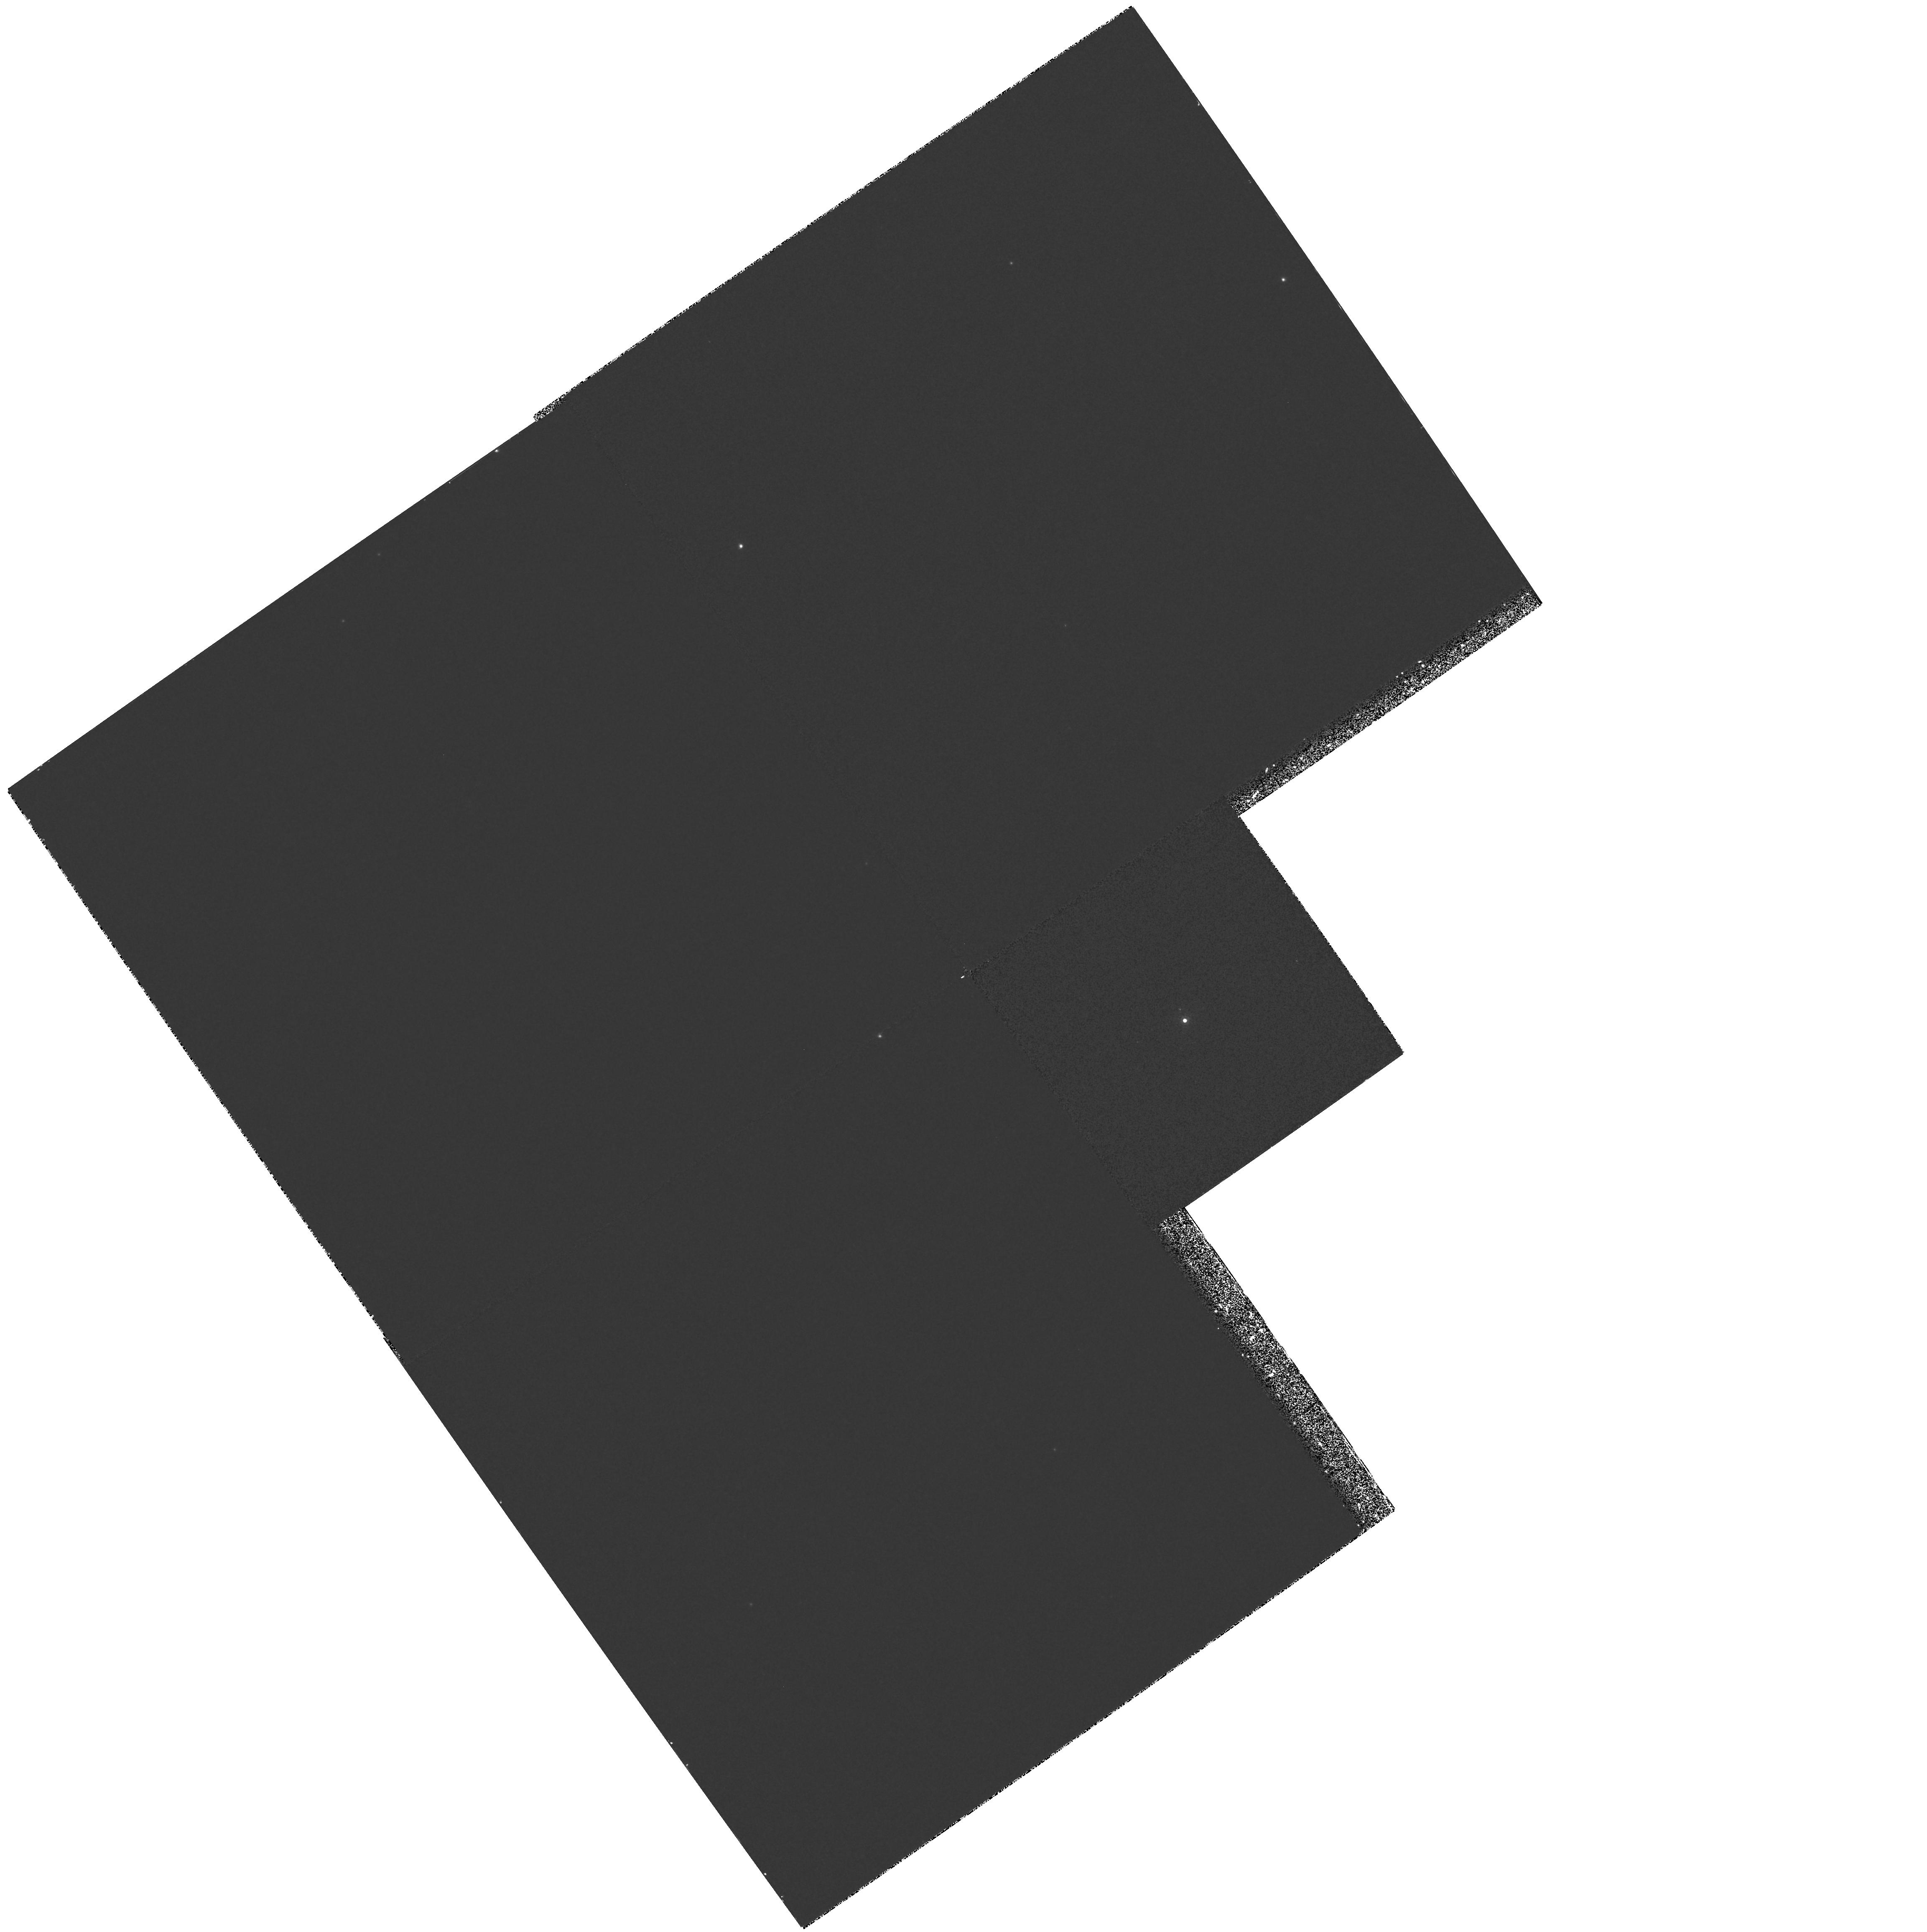
Target: RHY281
Instrument: WFPC2/PC
Filter: F1042M
Exposure: 27 min
Observation ID: hst_6137_05_wfpc2_pc_f1042m_u2rg05

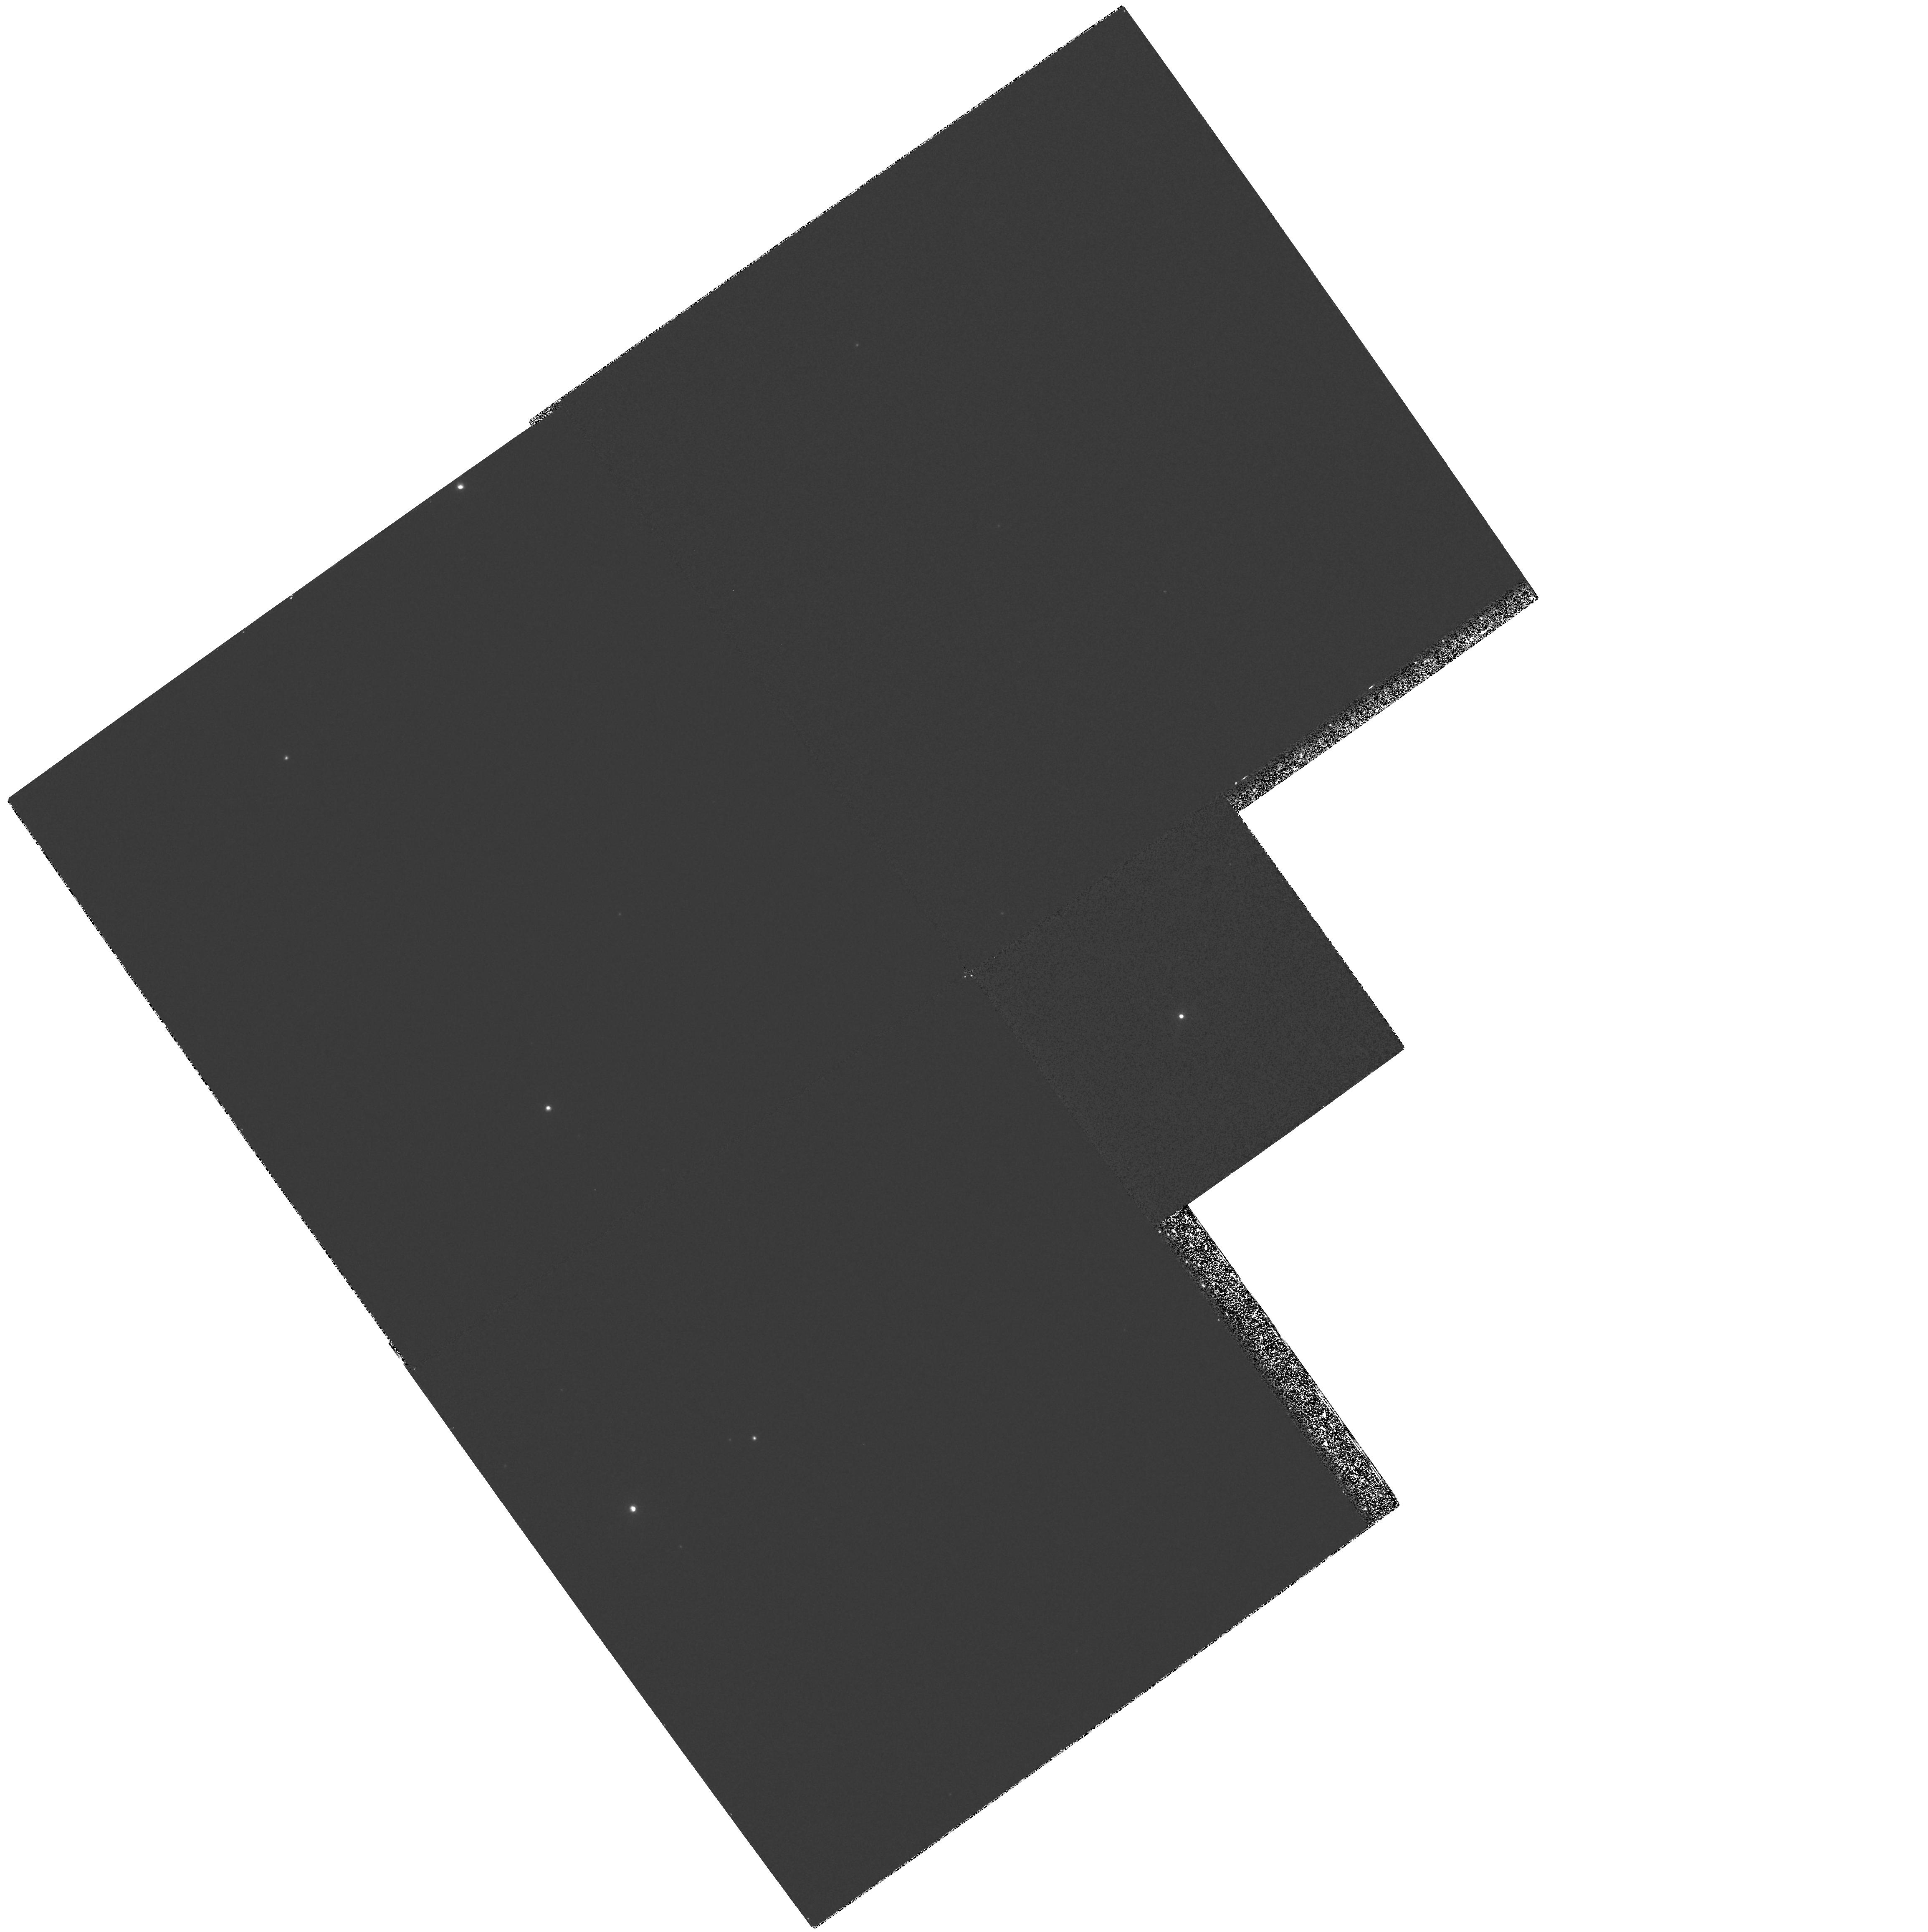
Target: RHY386
Instrument: WFPC2/PC
Filter: F1042M
Exposure: 27 min
Observation ID: hst_6137_06_wfpc2_pc_f1042m_u2rg06

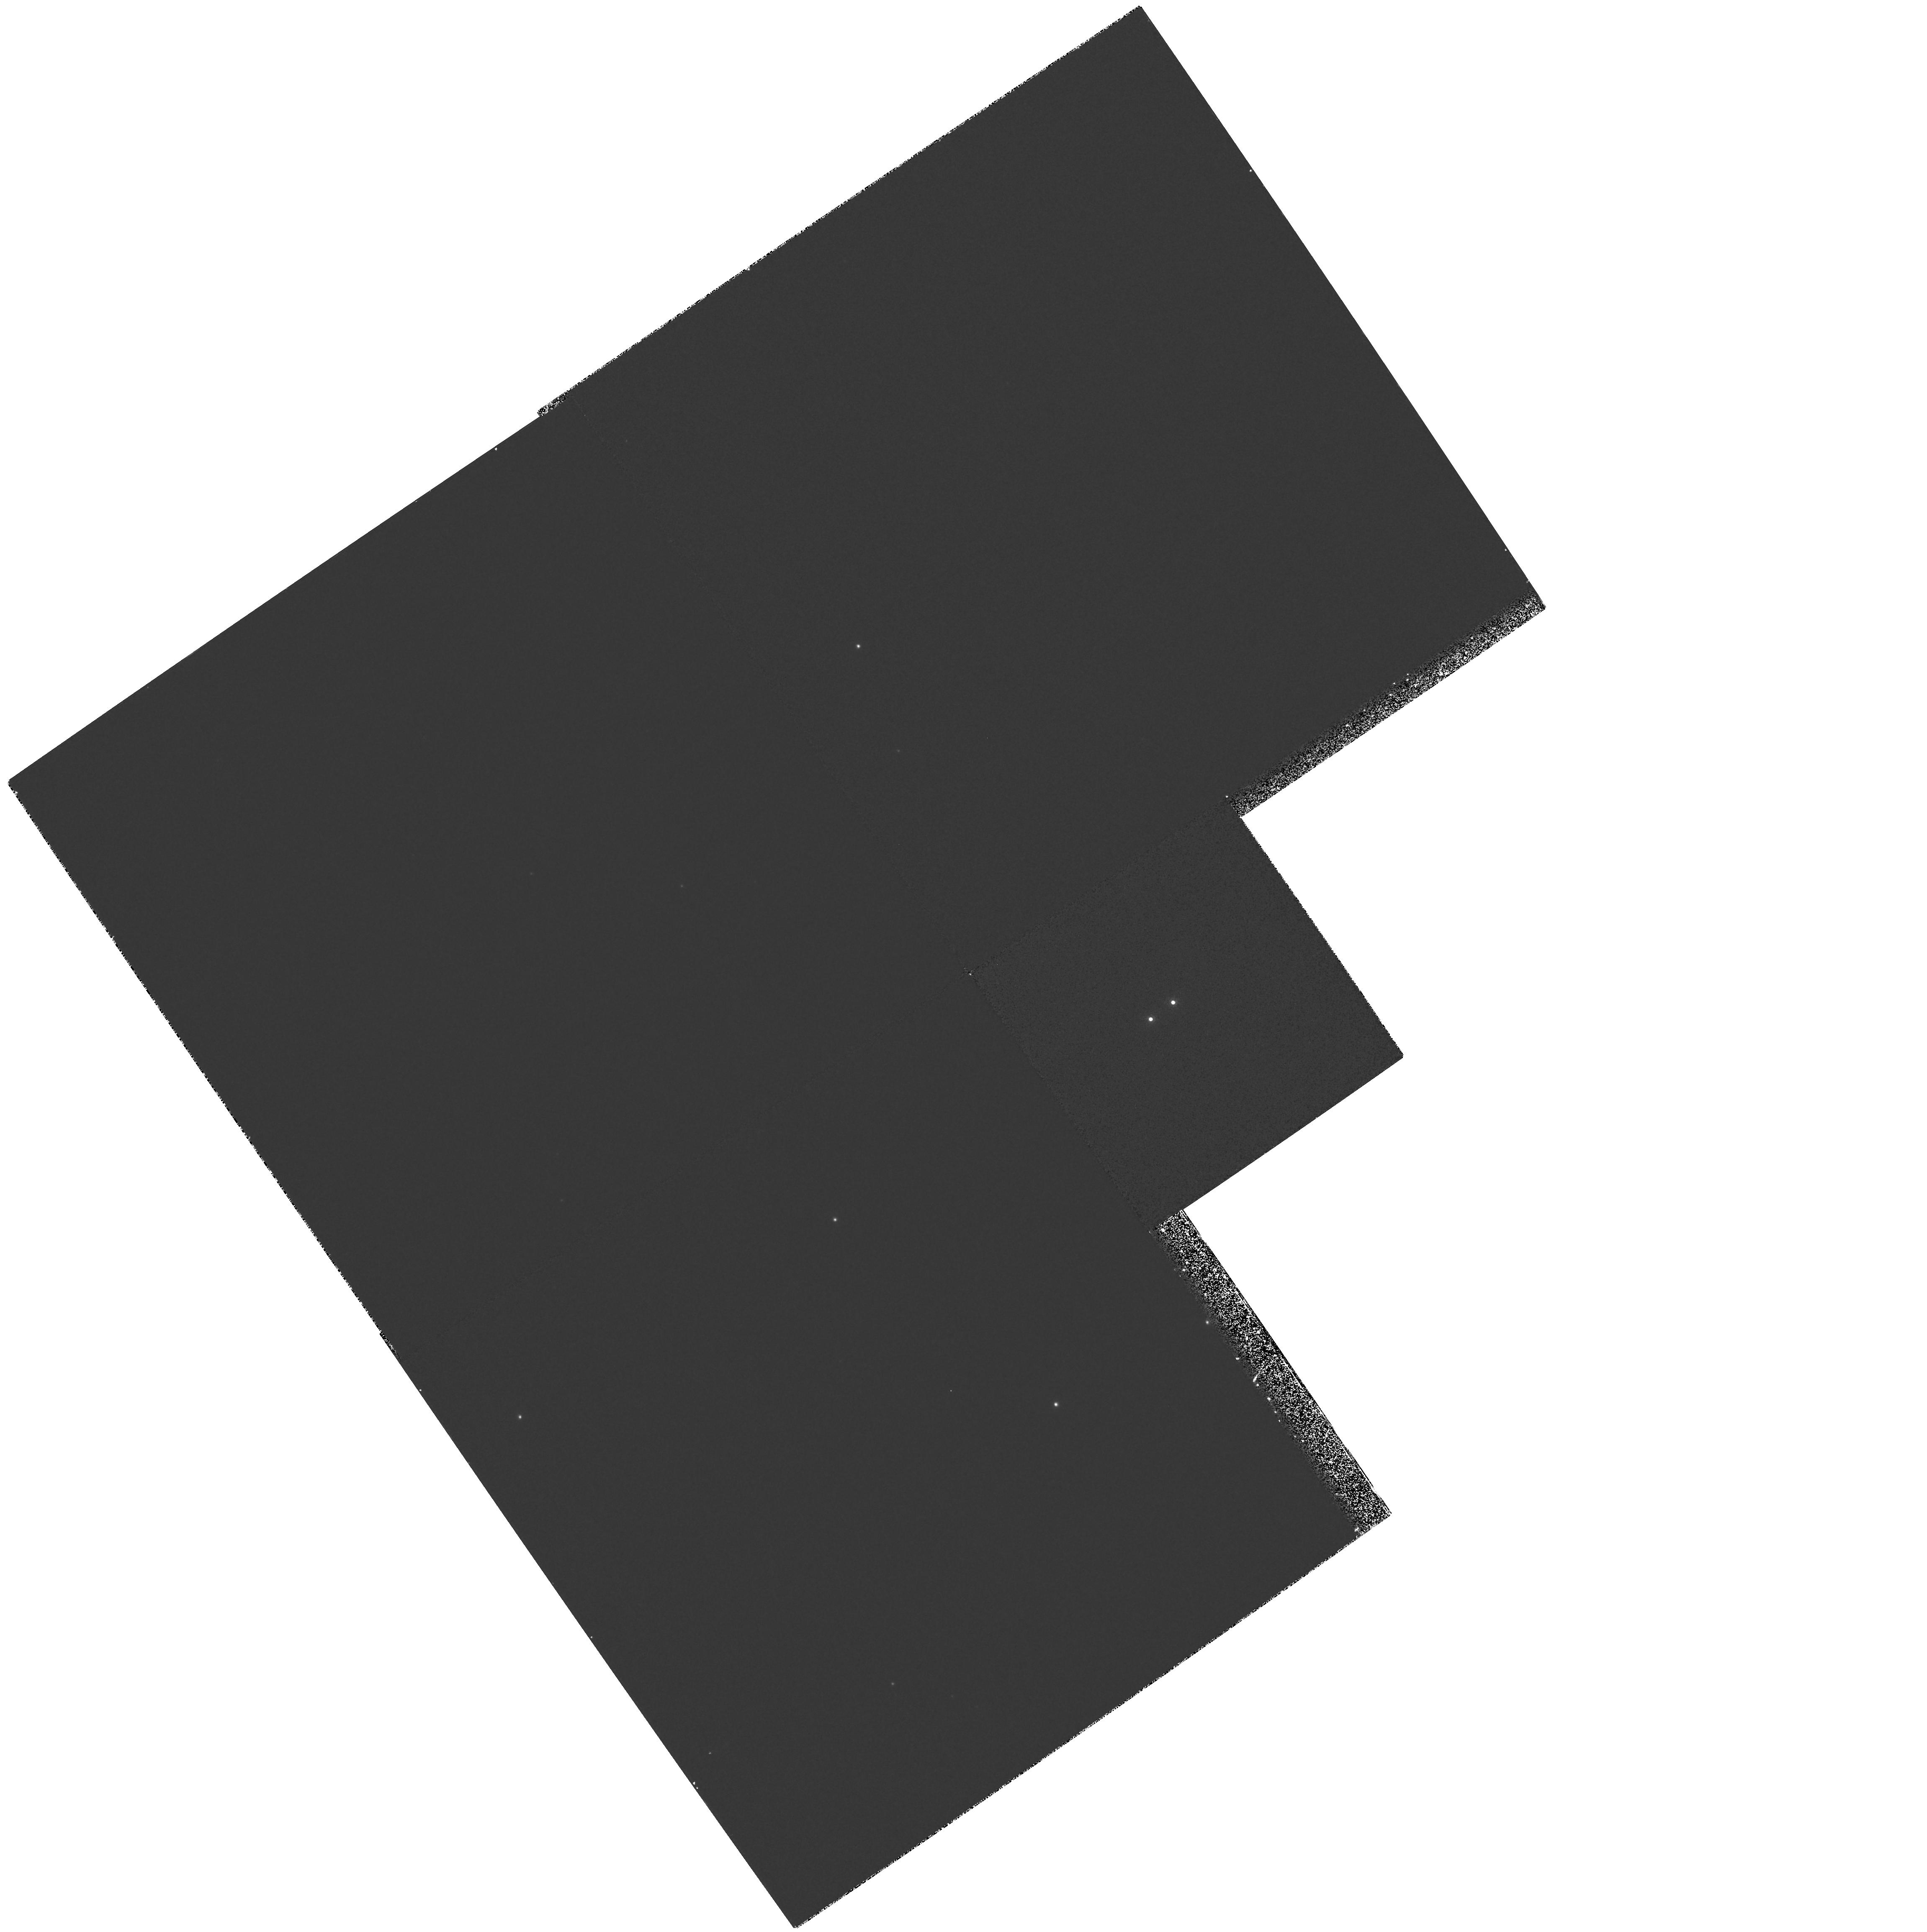
Target: RHY240
Instrument: WFPC2/PC
Filter: F1042M
Exposure: 27 min
Observation ID: hst_6137_04_wfpc2_pc_f1042m_u2rg04

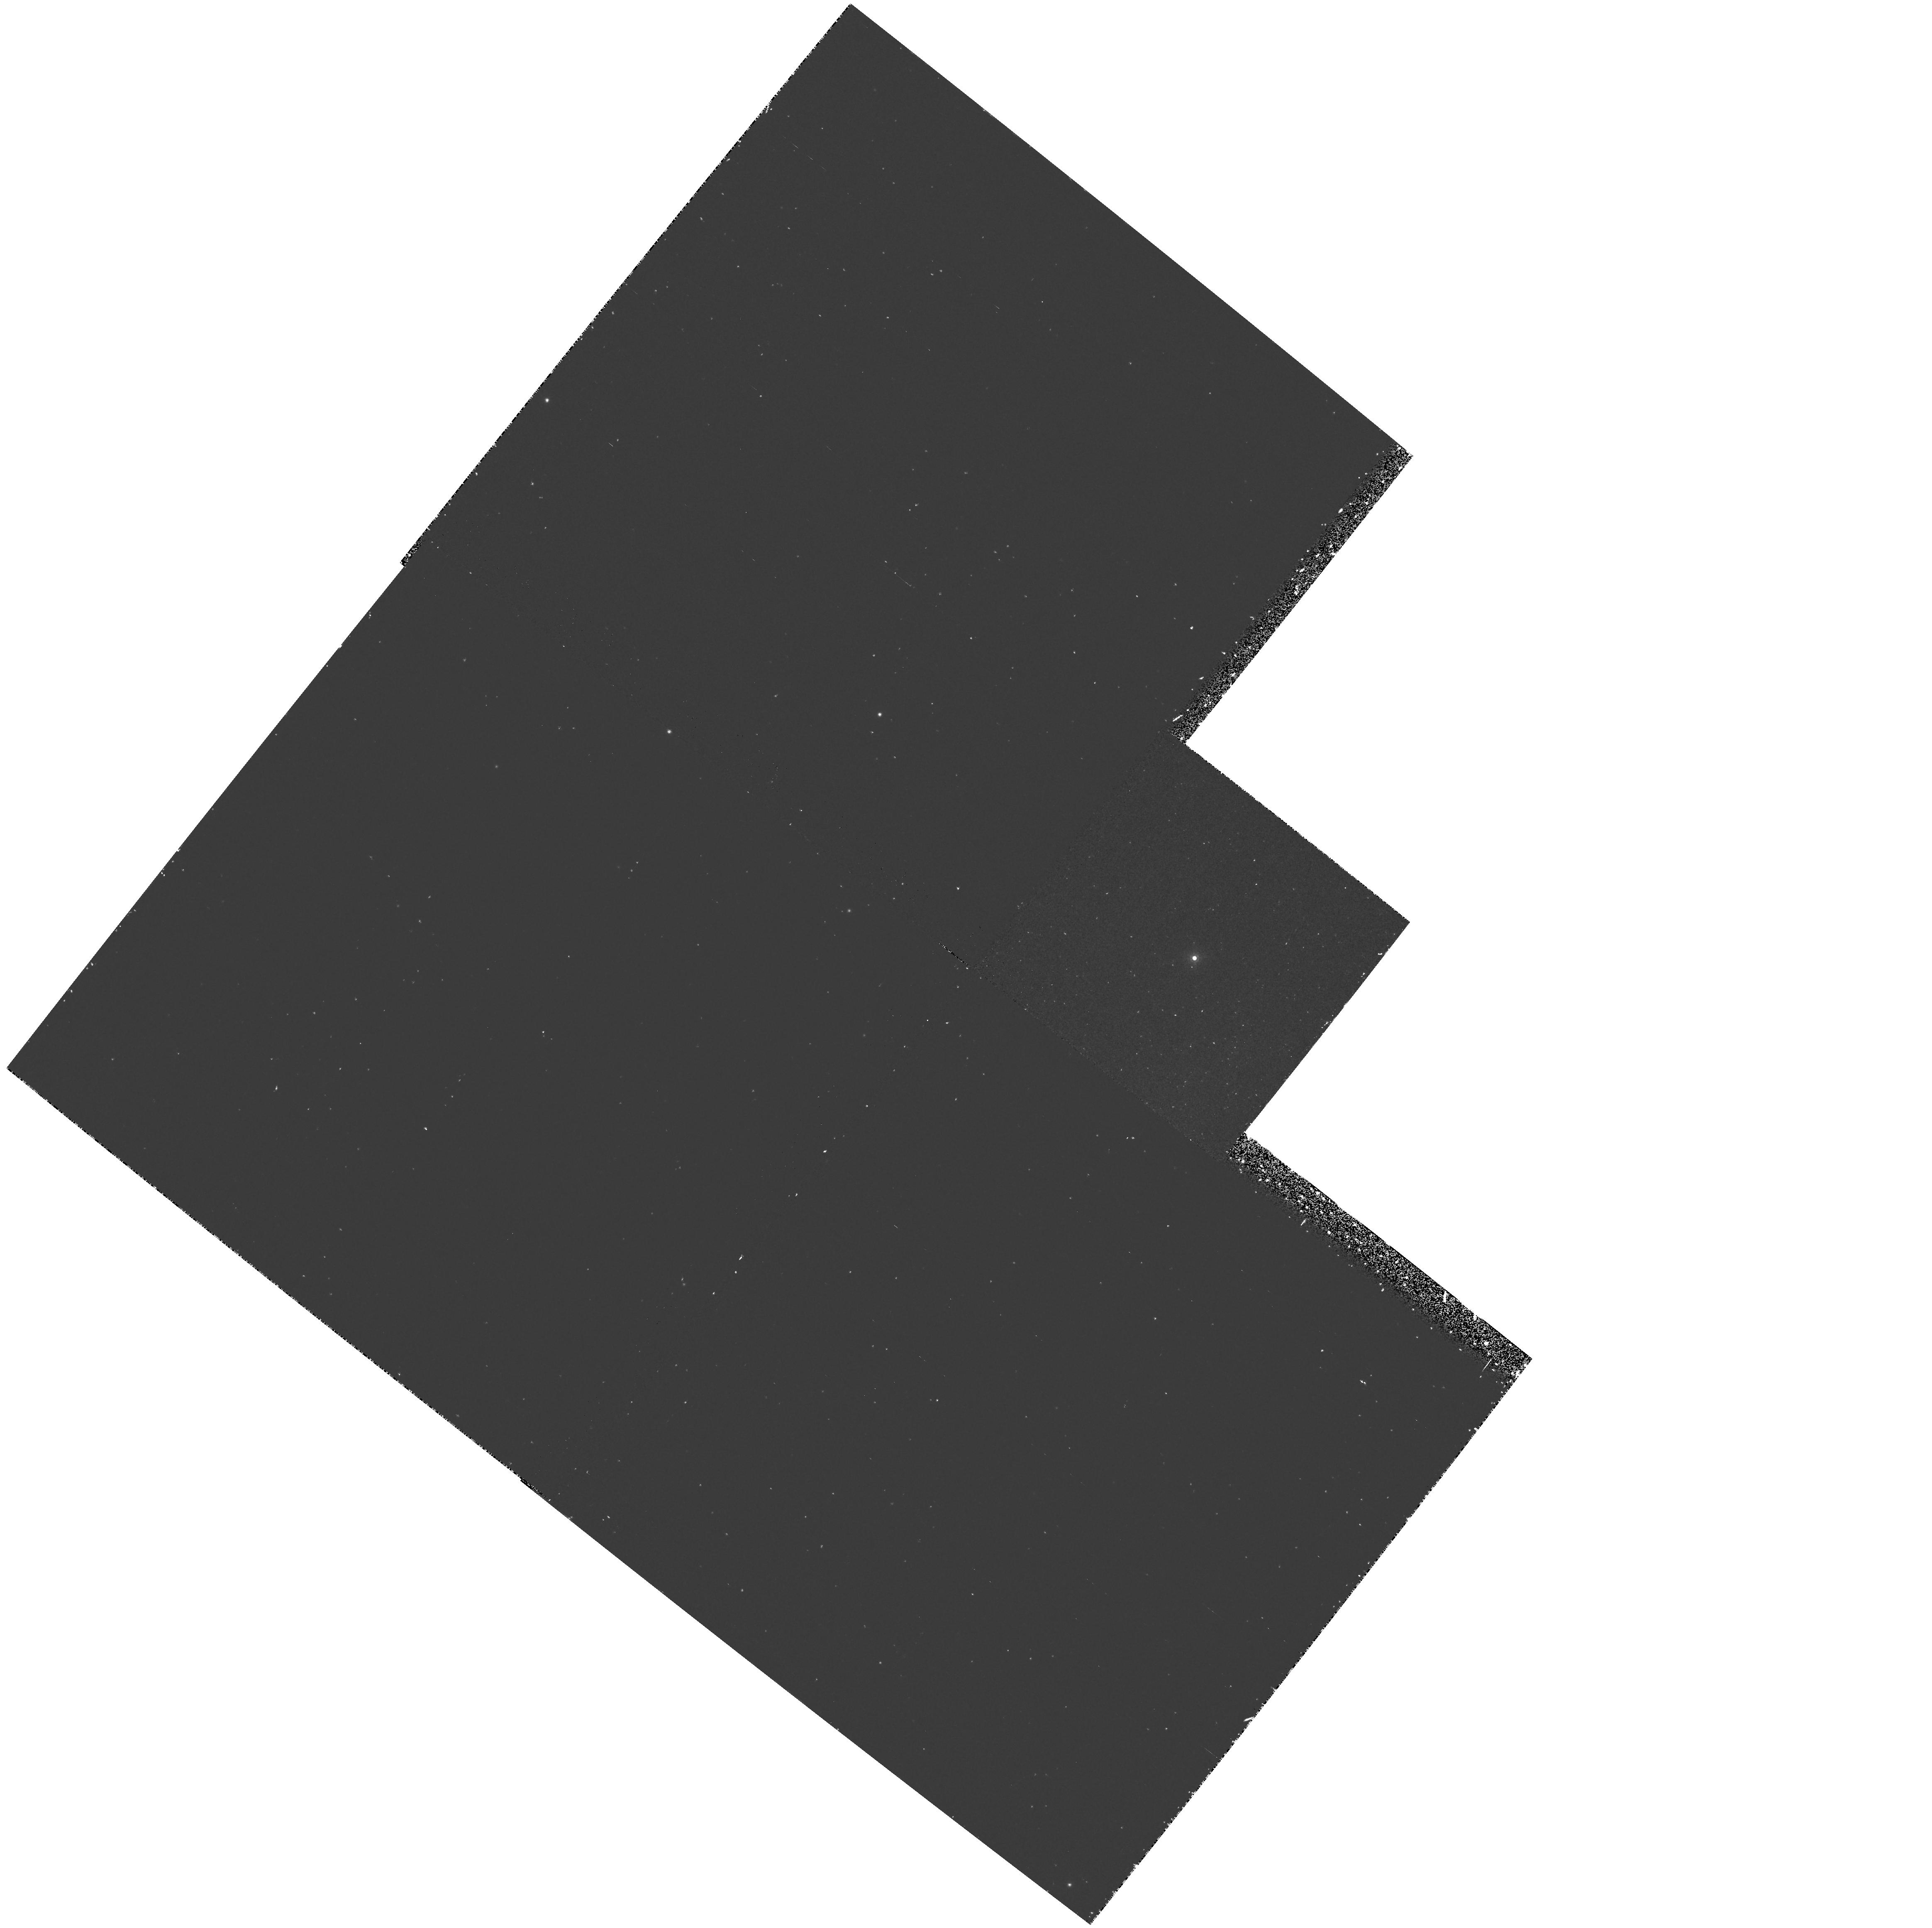
Target: RHY390
Instrument: WFPC2/PC
Filter: F1042M
Exposure: 37 min
Observation ID: hst_6137_07_wfpc2_pc_f1042m_u2rg07

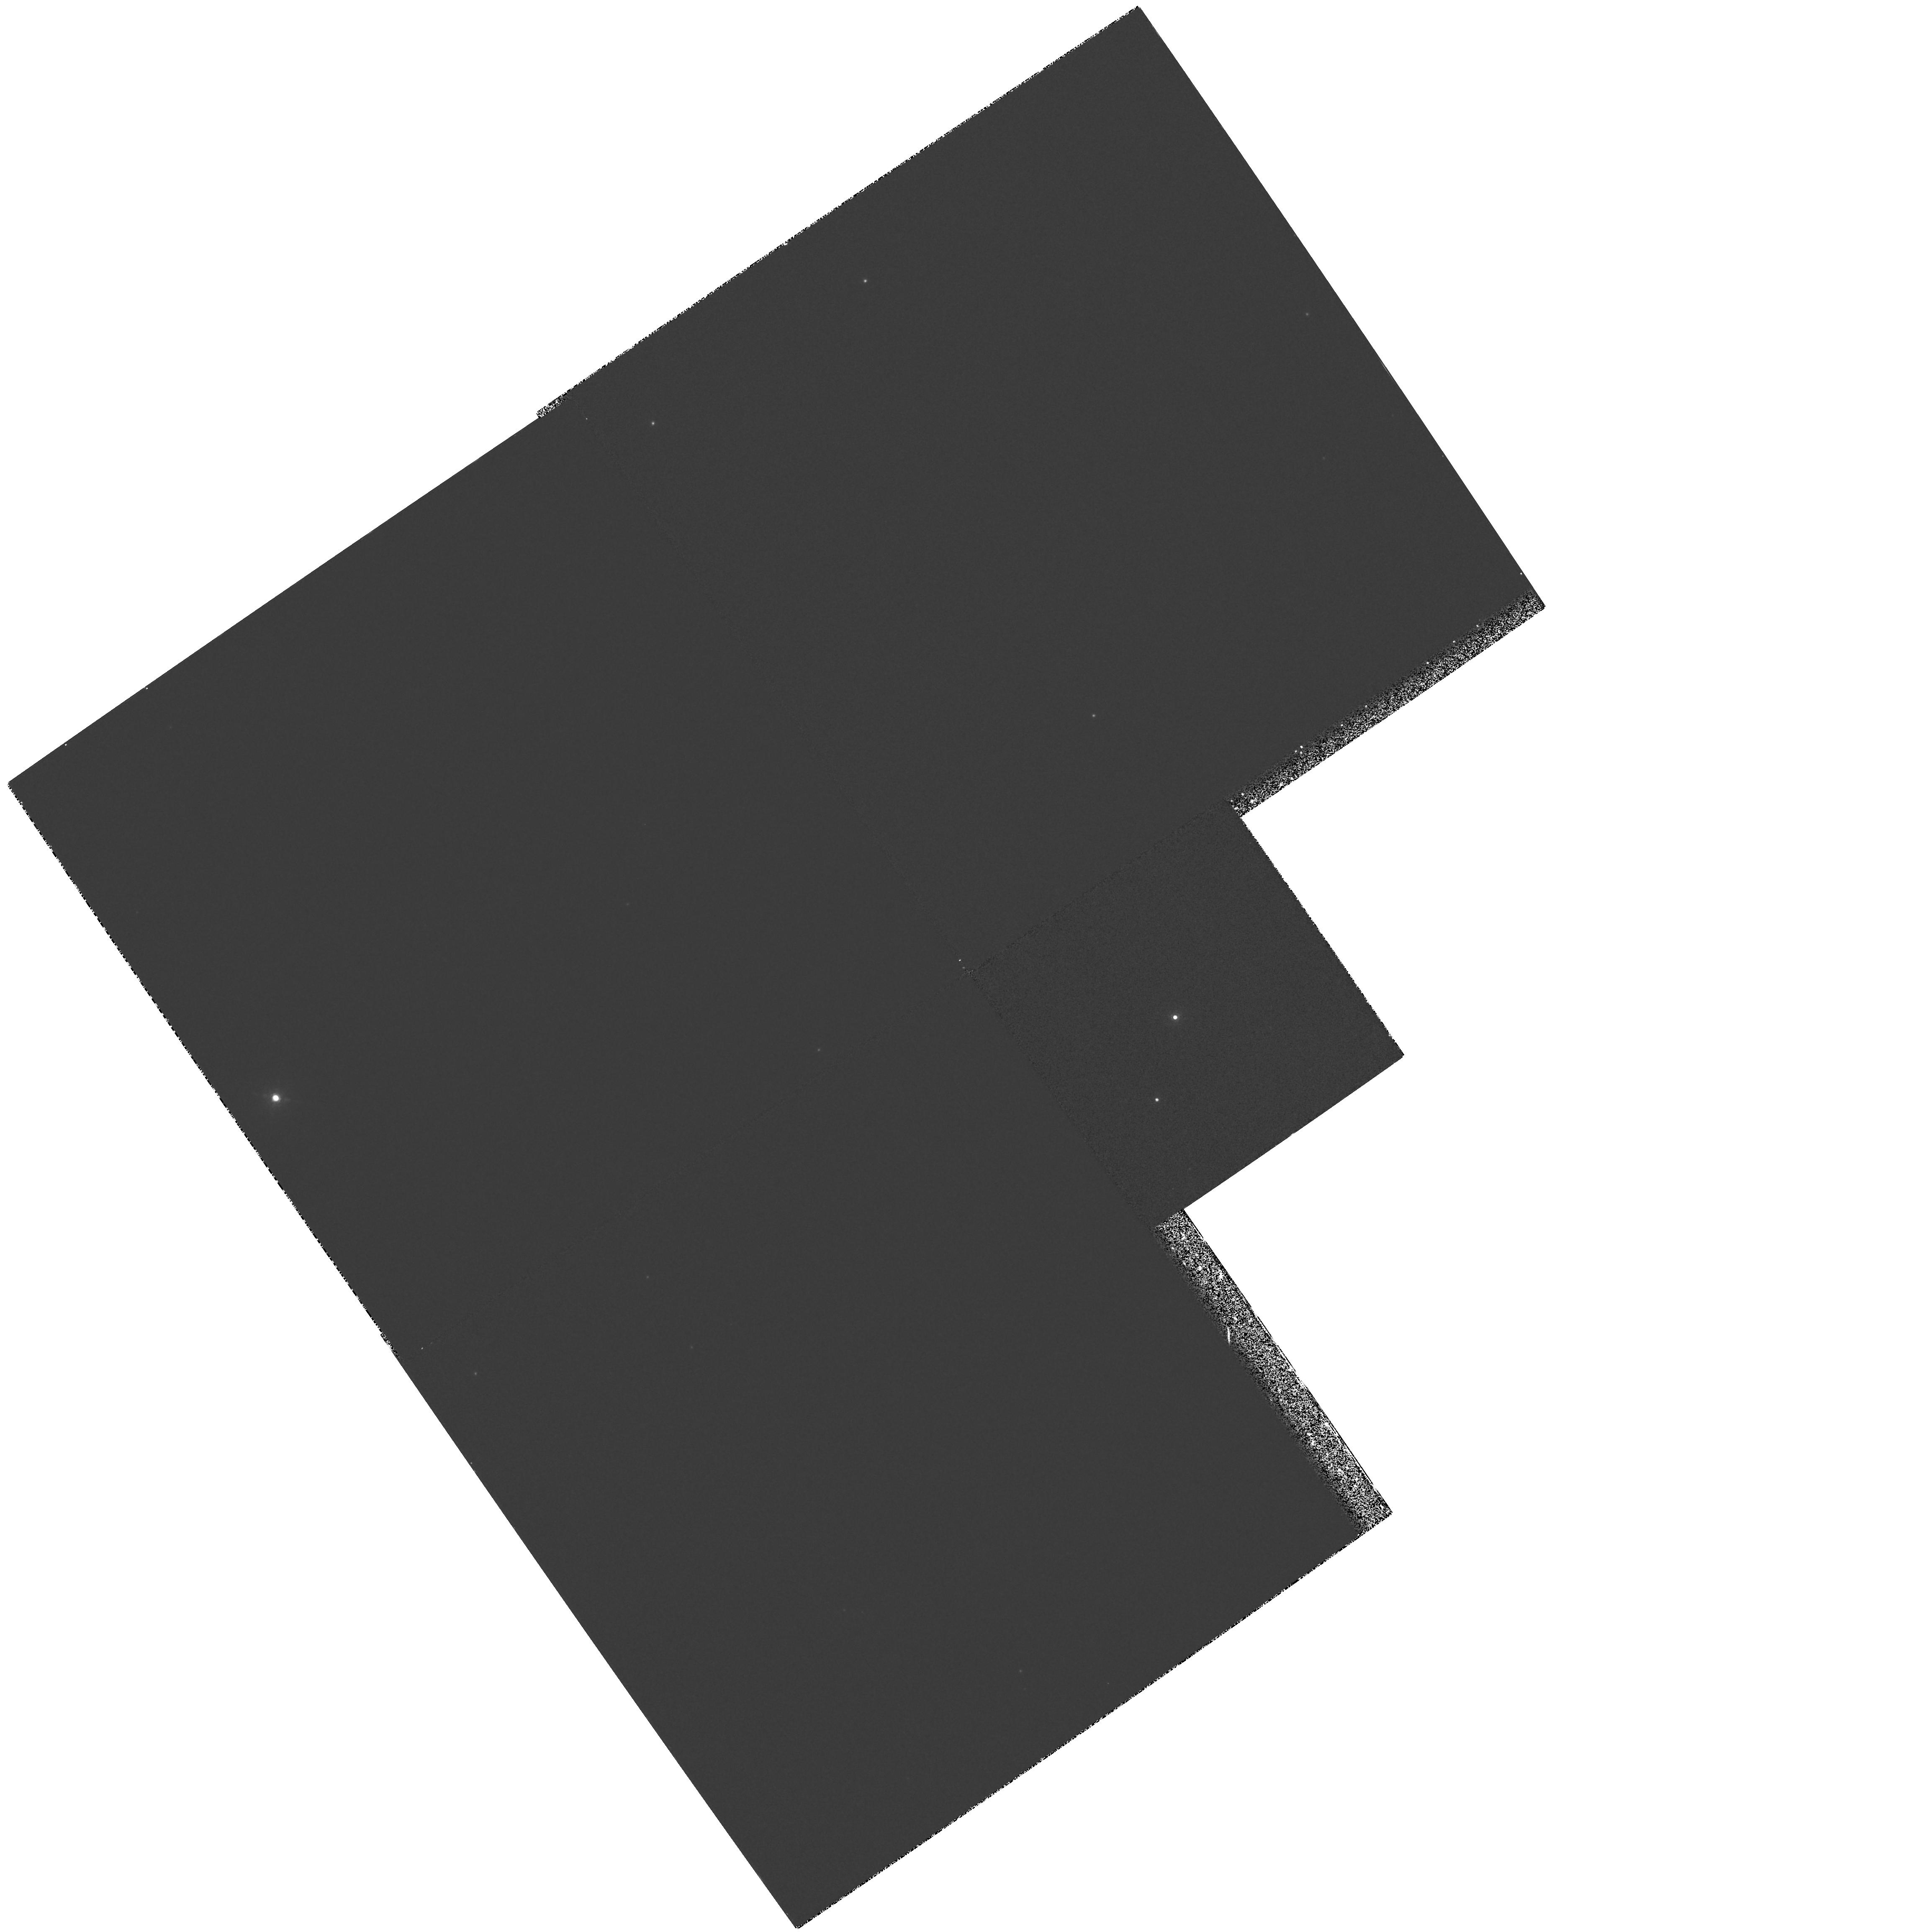
Target: RHY230
Instrument: WFPC2/PC
Filter: F1042M
Exposure: 27 min
Observation ID: hst_6137_03_wfpc2_pc_f1042m_u2rg03

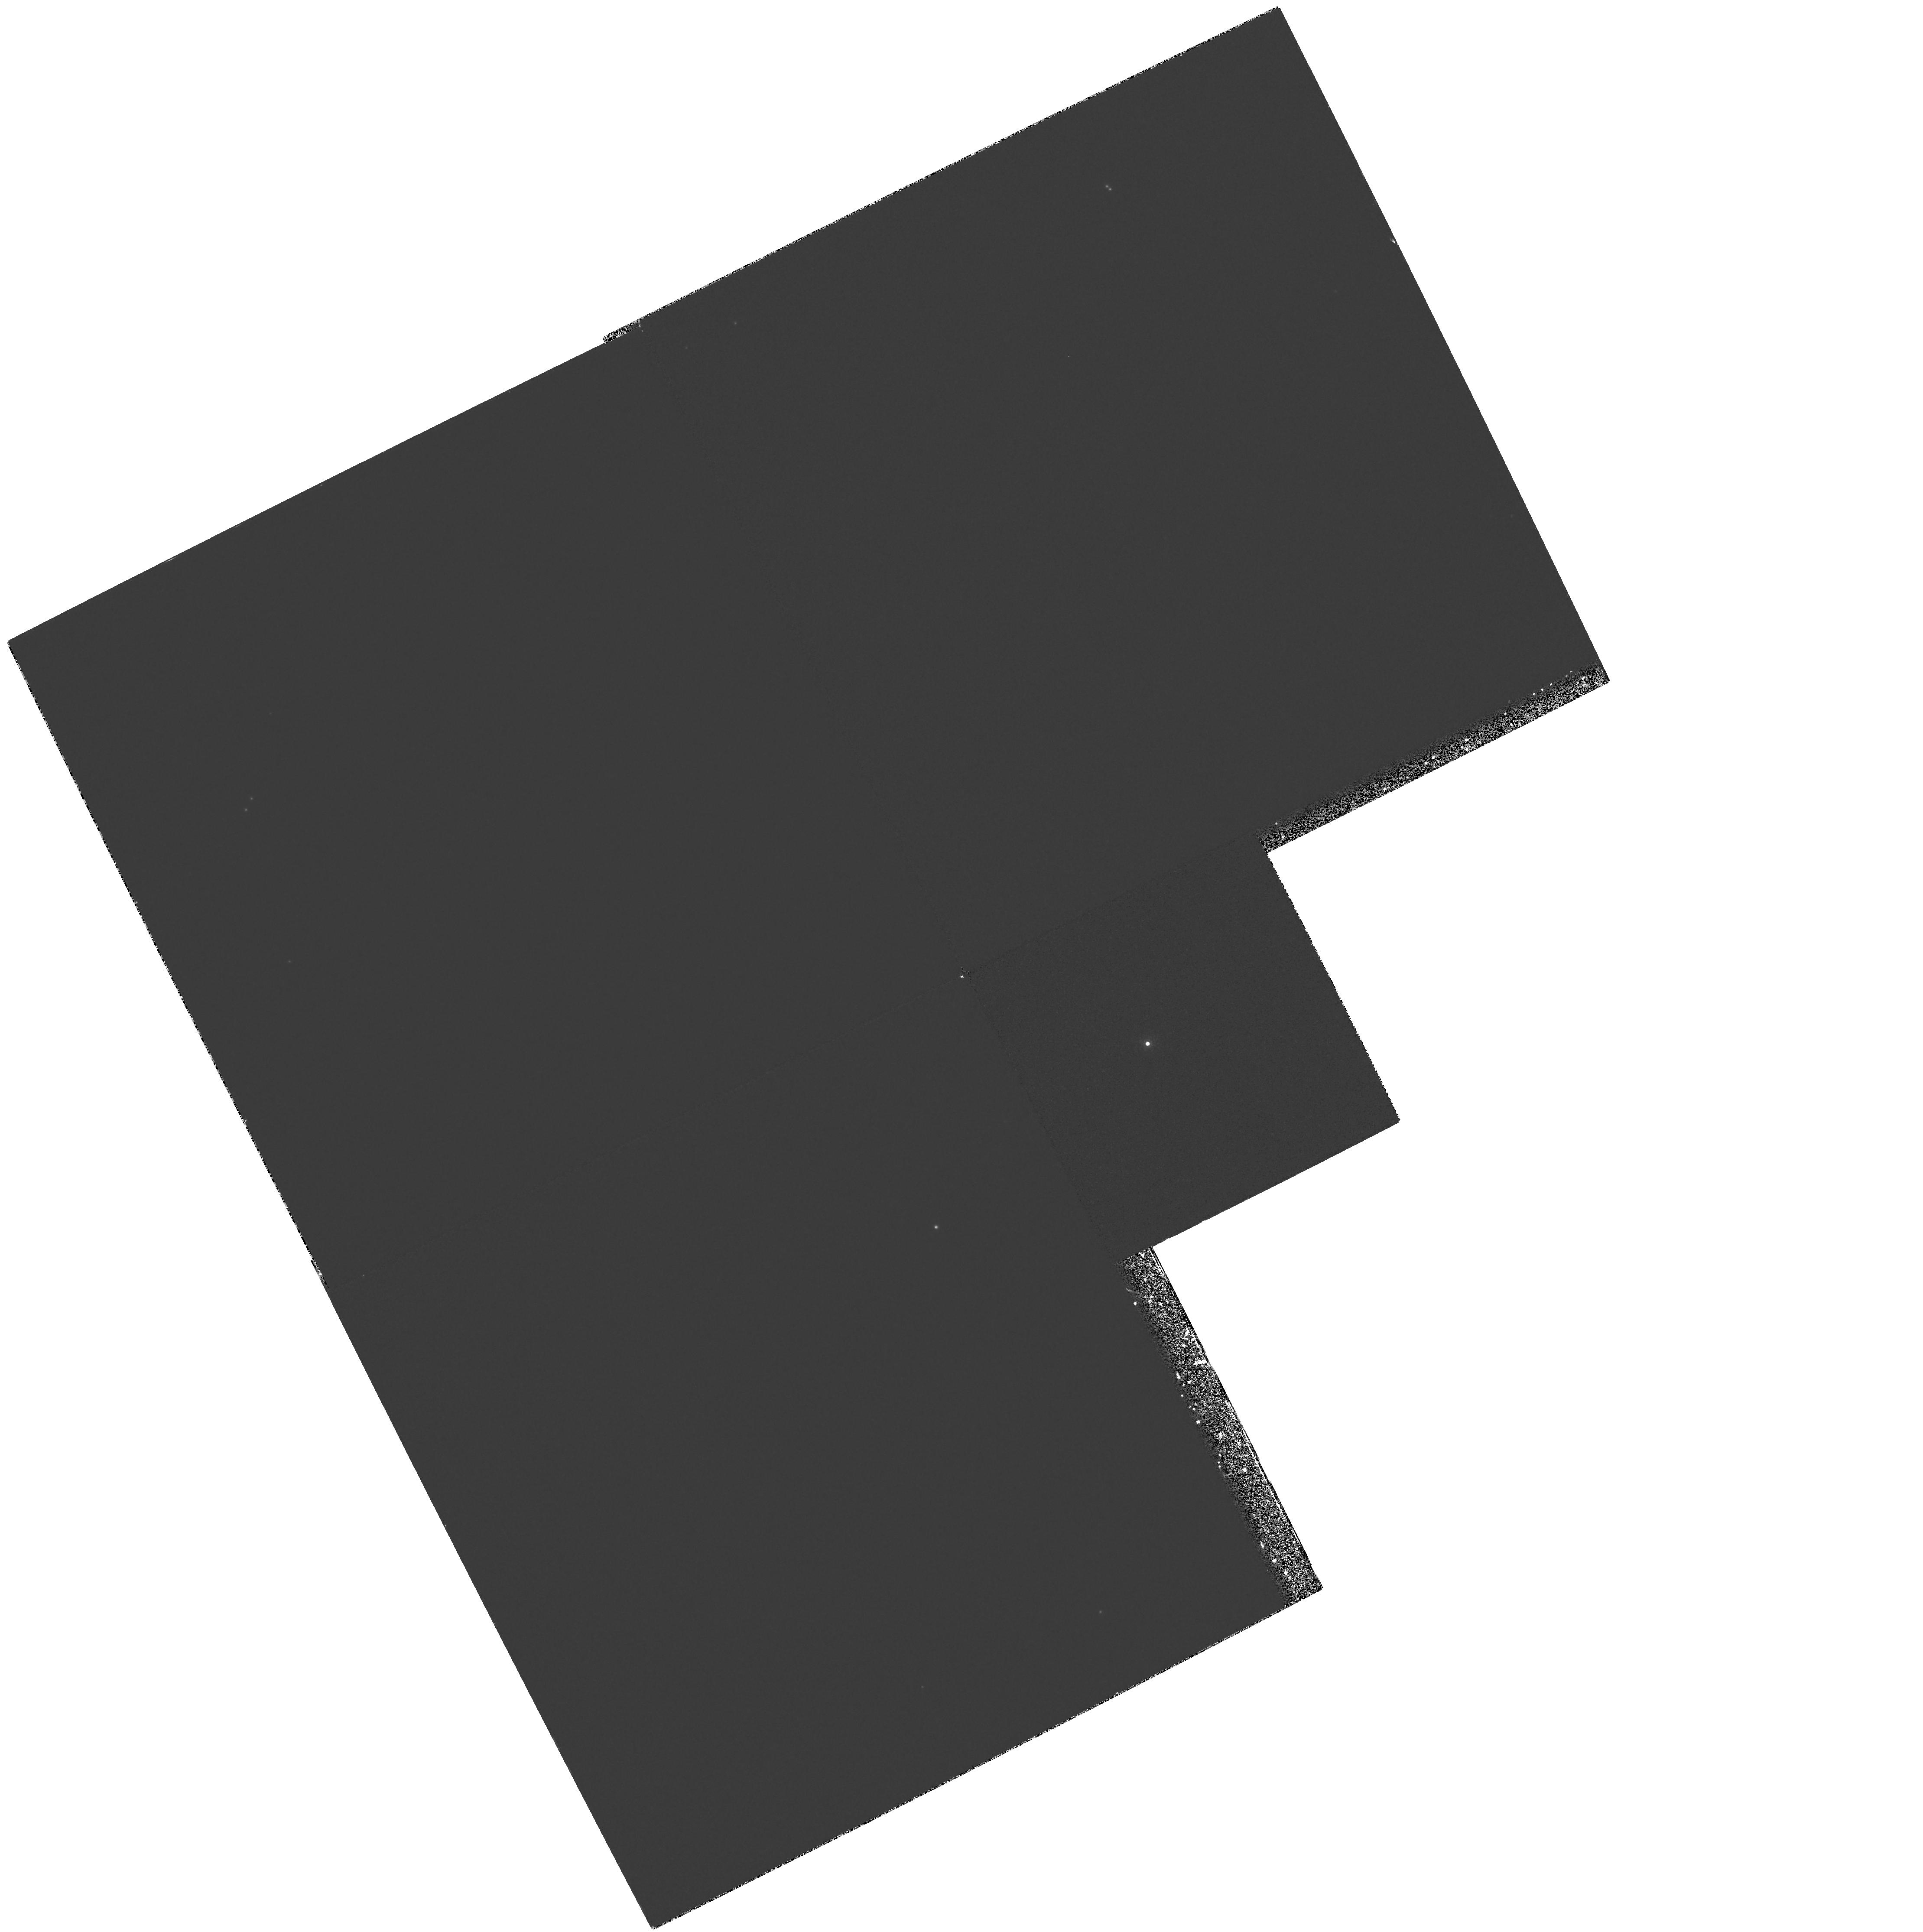
Target: RHY047
Instrument: WFPC2/PC
Filter: F1042M
Exposure: 27 min
Observation ID: hst_6137_01_wfpc2_pc_f1042m_u2rg01

A Search for Brown Dwarfs and Luminous Young Planets in the Hyades (PI: Rosenthal, Edward)

We propose a photometric search for luminous, young, massive planets and very low-temperature (~ 1200 K) brown dwarfs as companions to 20 low-mass stars in the Hyades (during Cycle 5, we will observe the faintest 8 of these stars). Such massive planets and brown dwarfs in this cluster should be clearly distinguishable from very low-mass stars in both effective surface temperature and luminosity. The Planetary Camera will be used to obtain 1-Mum images of the primary stars in order to search for faint companions. We are undertaking a complementary project at the NASA IRTF involving imaging at J (1.2 Mum), H (1.6 Mum), and K (2.2 Mum) for a sample of 75 low-mass Hyades stars, including the 20 stars proposed here. The IRTF search will reach K=18, while this HST search will reach I=23-24. Cool substellar companions could have I-K >= 8, so the IRTF search will likely be more sensitive, but will also have much poorer spatial resolution. Since a large fraction of stellar companions are within 10 AU of their primary (Henry 1991), and at the distance of the Hyades 0."1 ~ 5 AU, the guaranteed 0."1 spatial resolution of the PC is crucial for this project. A very similar HST Cycle 4 SNAP program is already underway (PI: N. Reid) for I-band imaging of a sample of 35 low-mass Hyades stars to I=20. Our program will go deeper by 3-4 magnitudes, by using the 1-Mum (vs I- band) filter and by taking longer effective exposures. This push to fainter luminosities is substantial, especially considering the large uncertainties associated with current brown dwarf models.